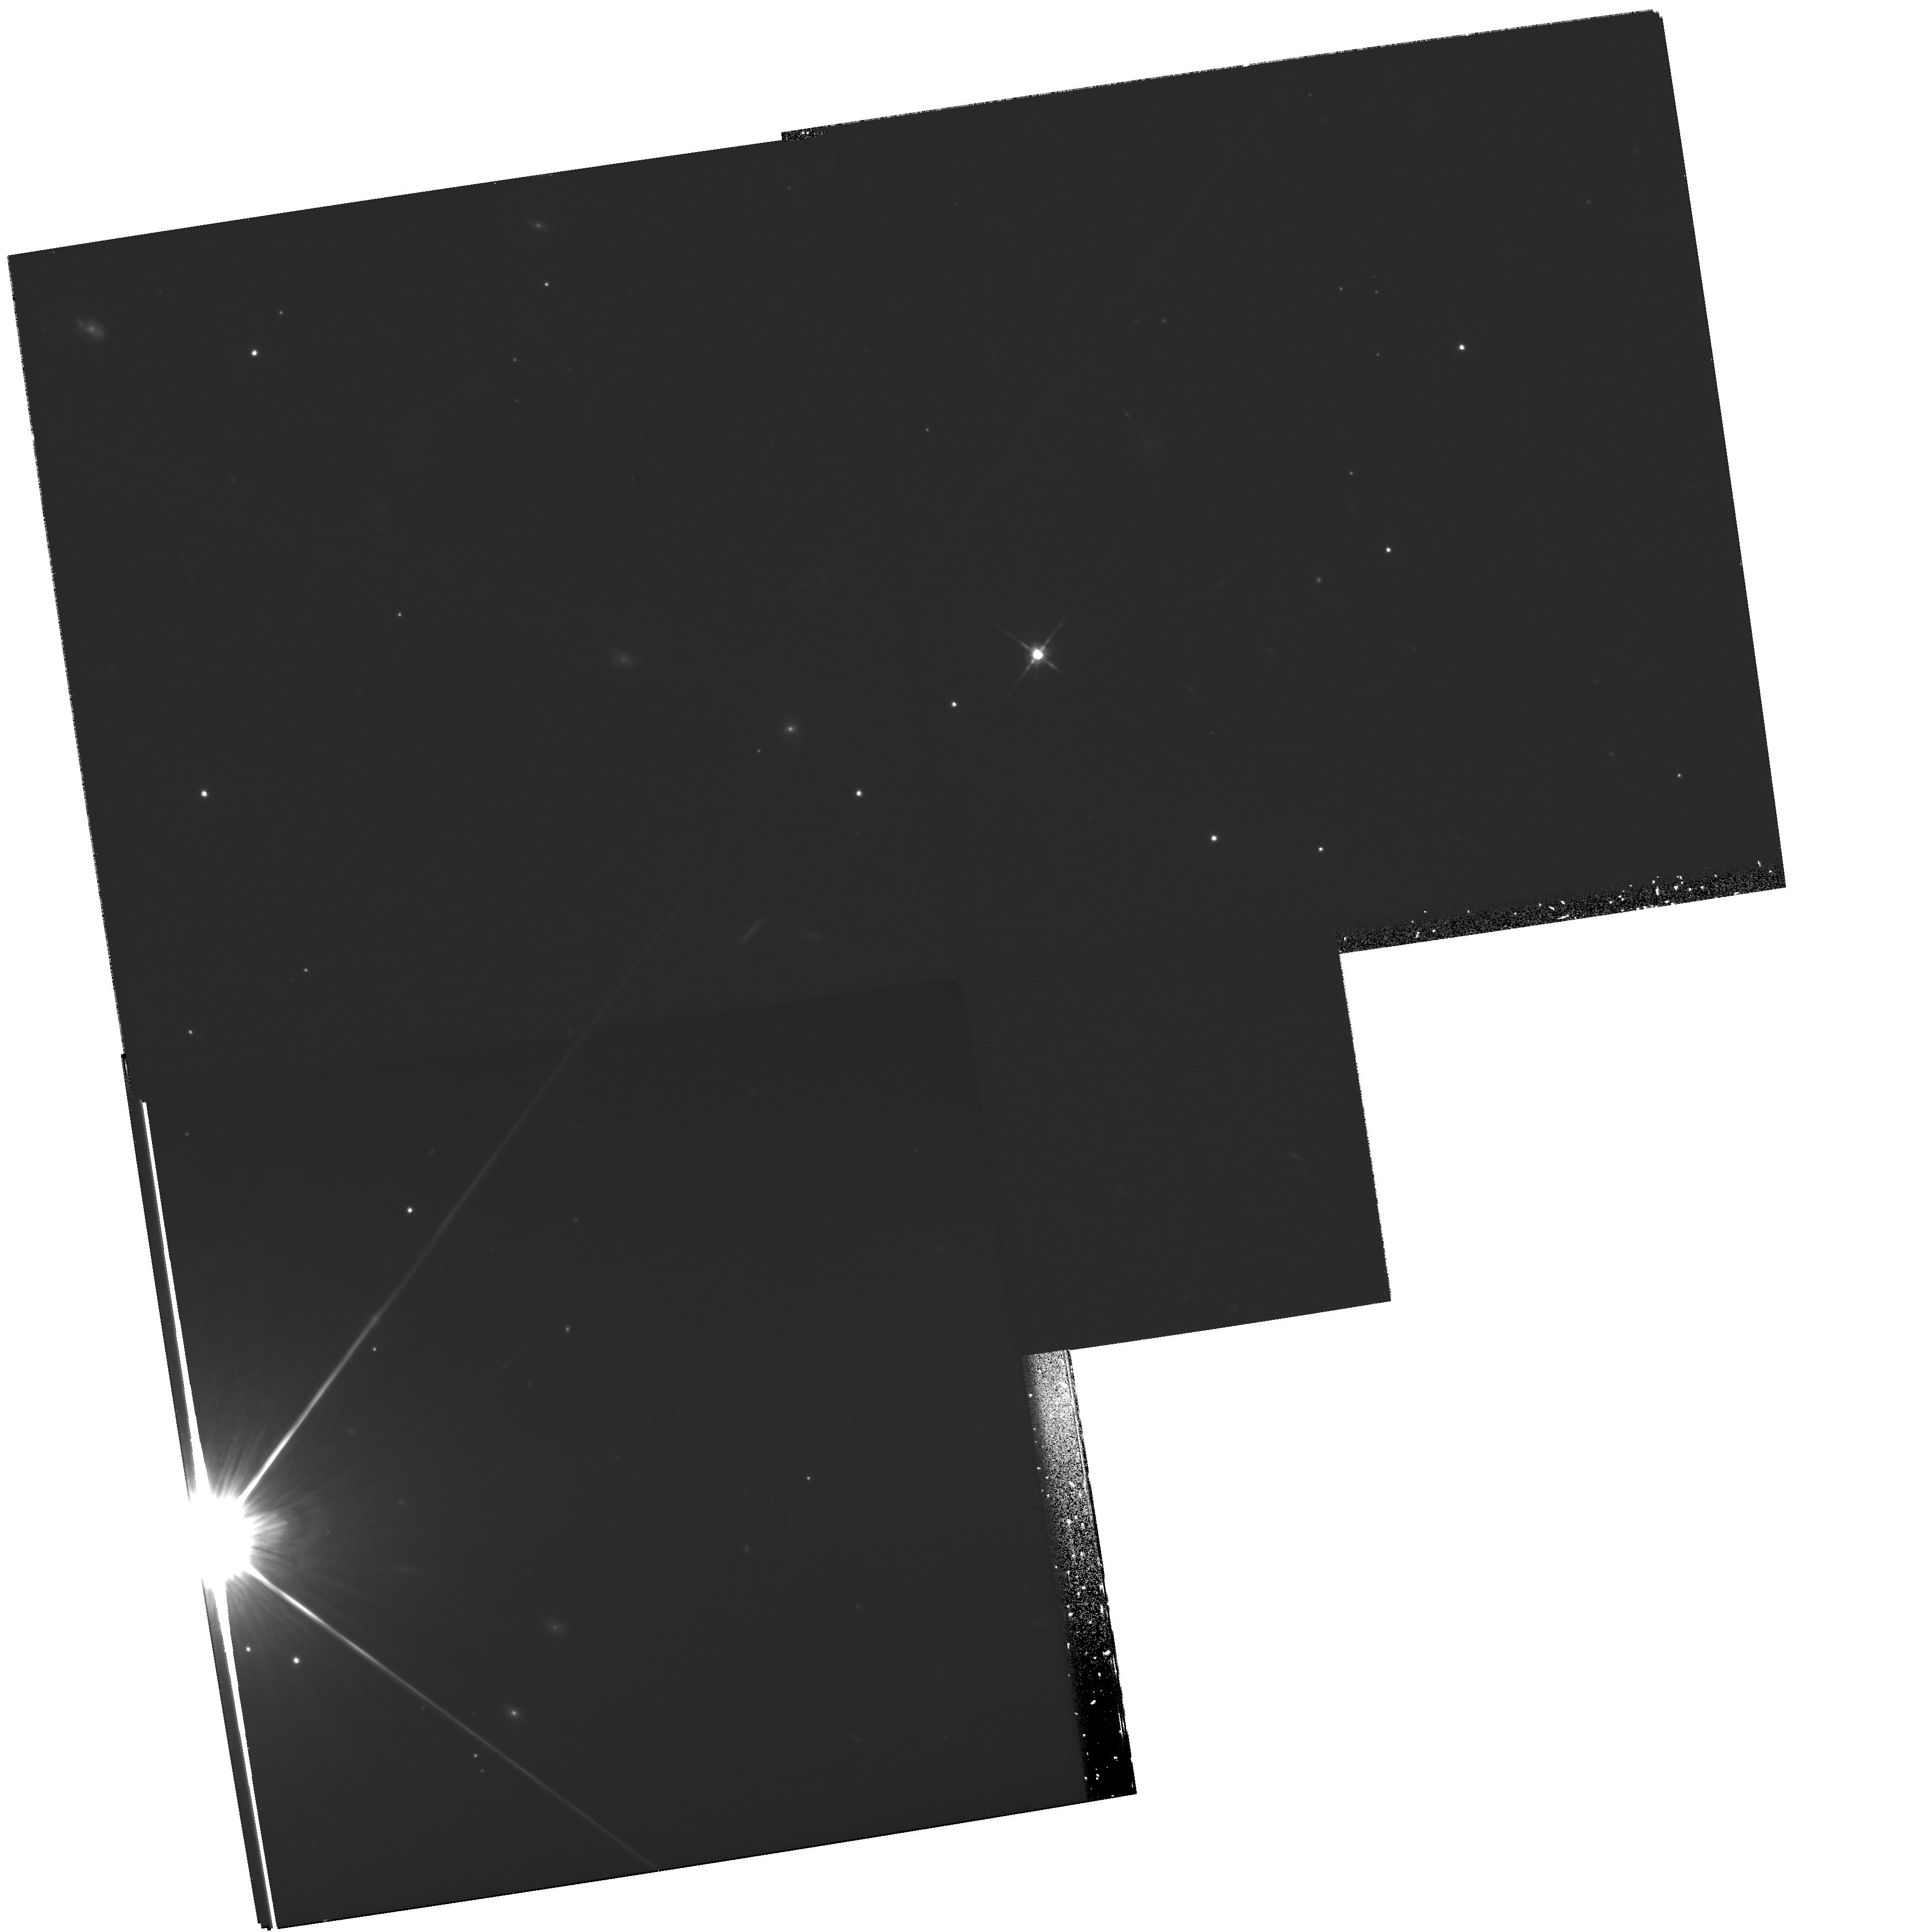
Target: GRB000131. Instrument: WFPC2/PC. Filter: F814W. Exposure: 2.4 h. Observation ID: hst_8867_11_wfpc2_pc_f814w_u6as11

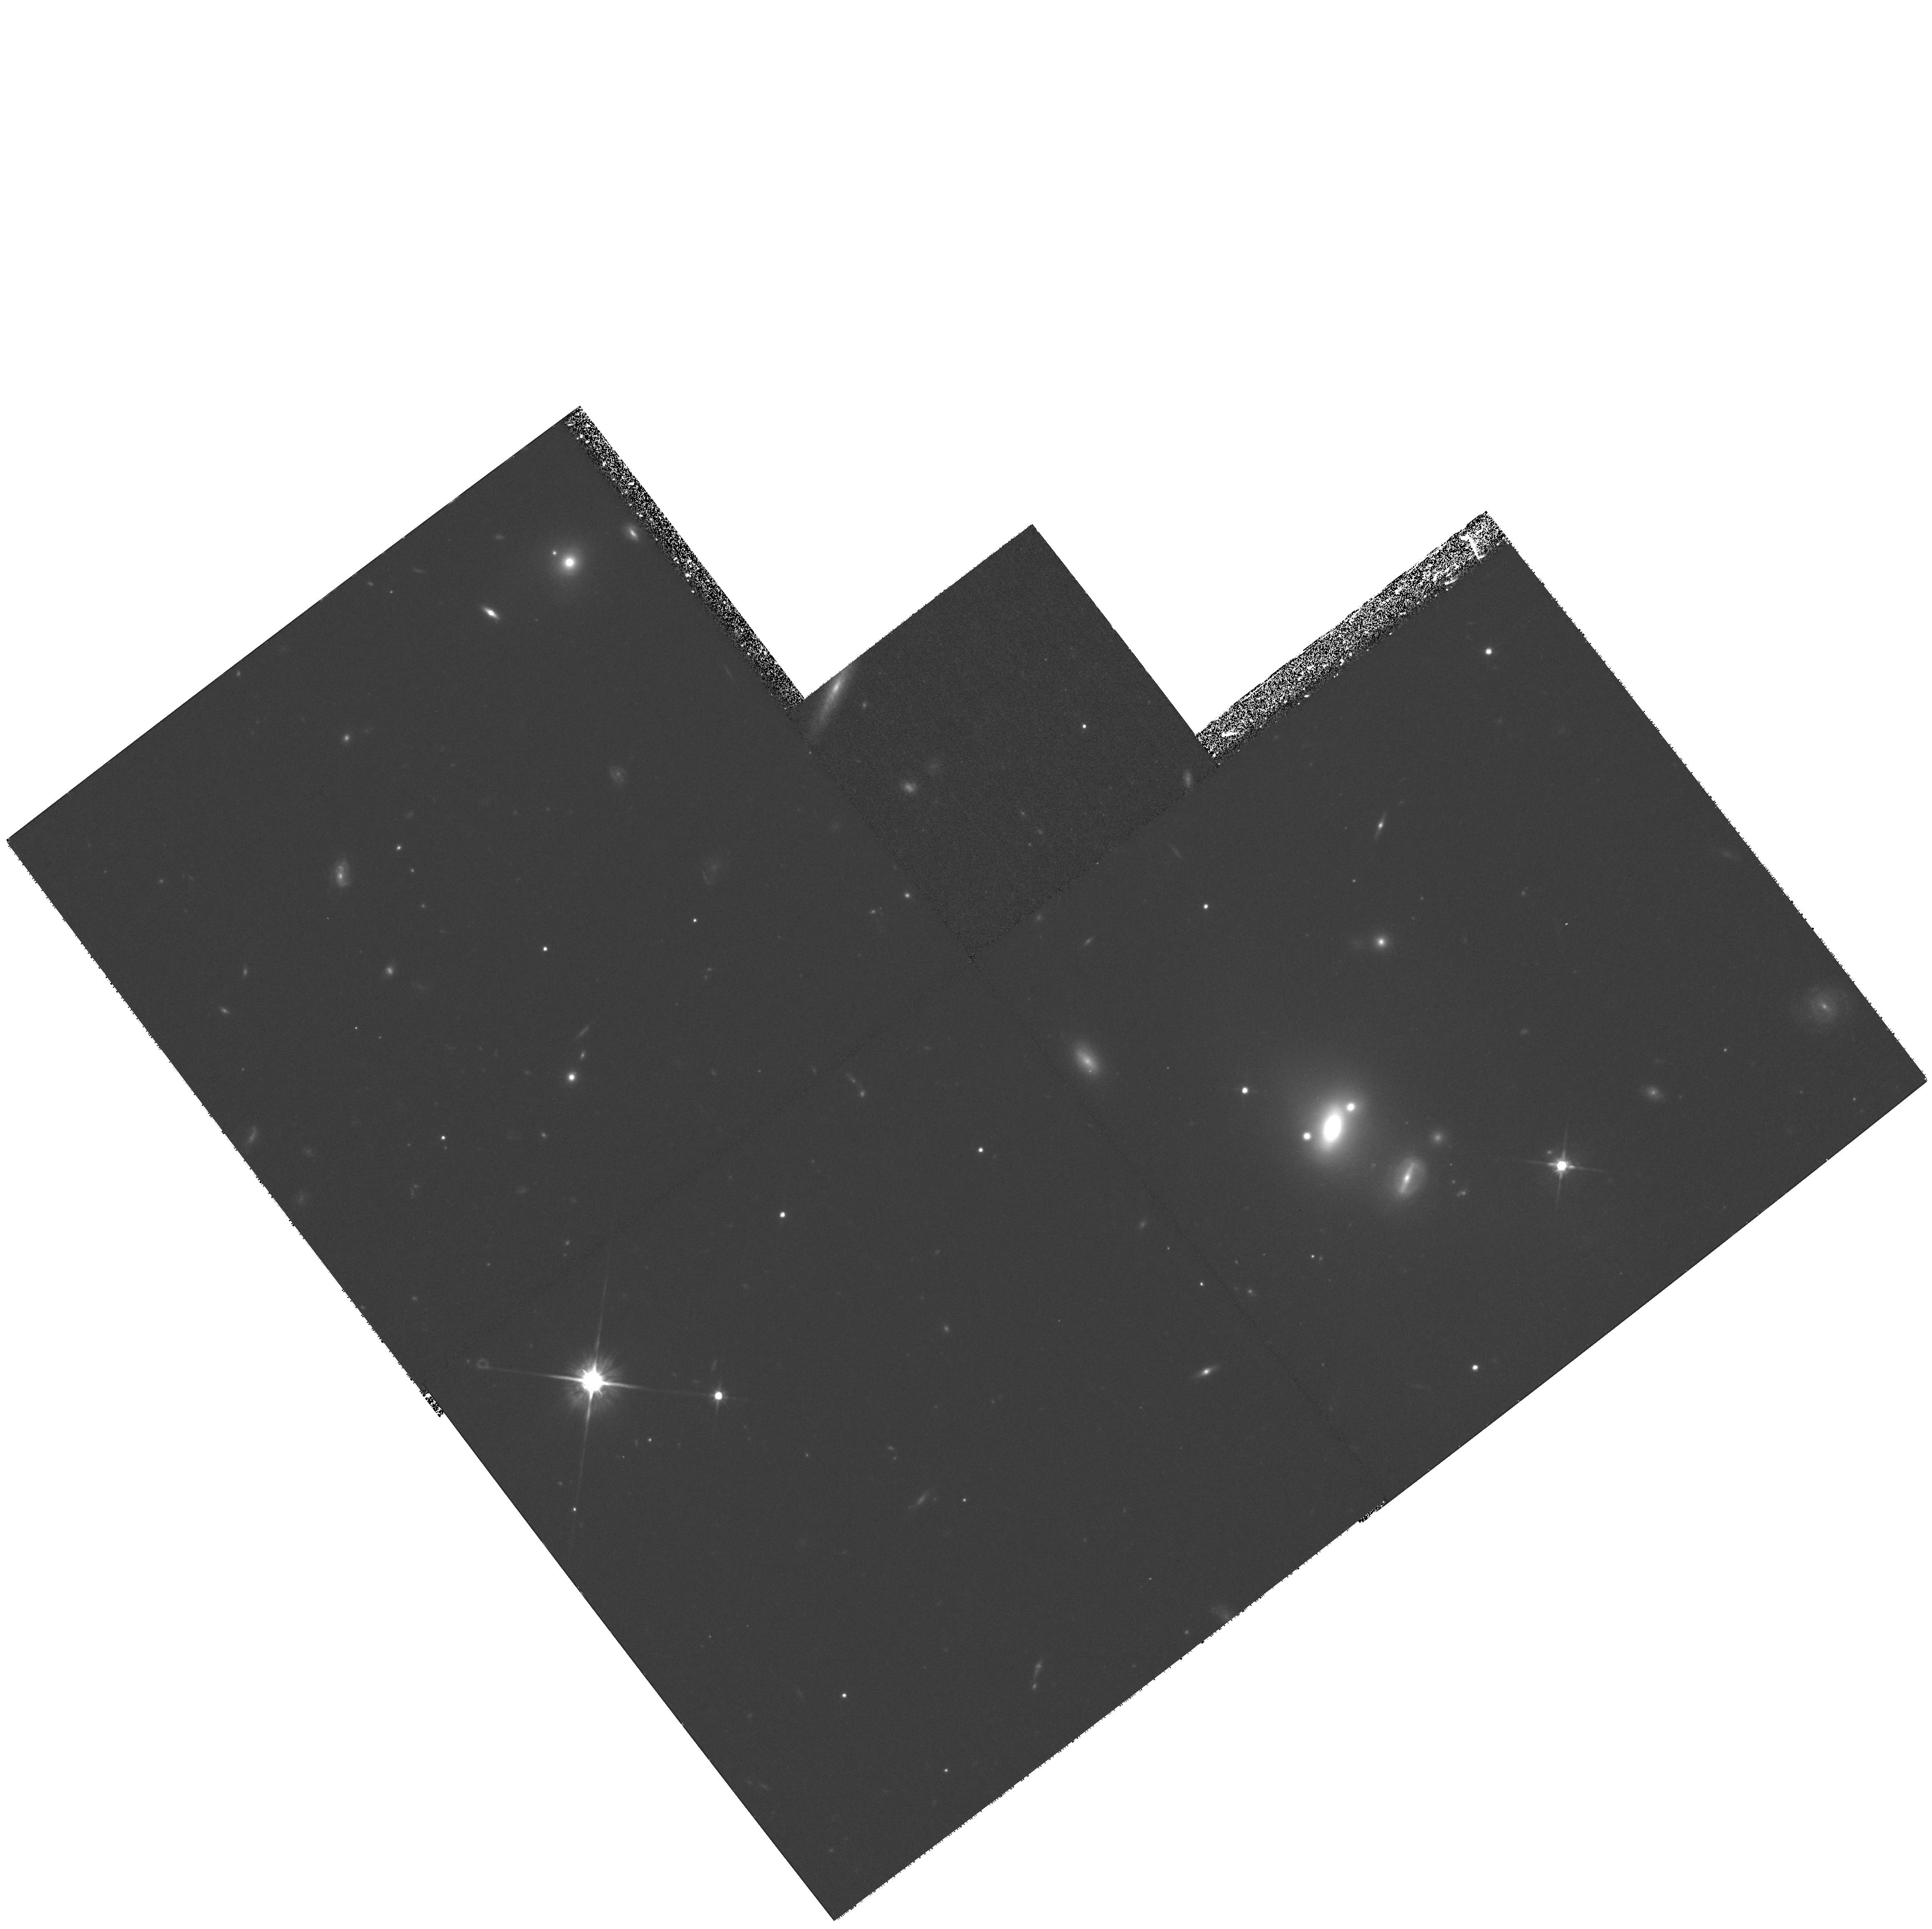
Target: GRB000926. Instrument: WFPC2/PC. Filter: F814W. Exposure: 1.2 h. Observation ID: hst_8867_e8_wfpc2_pc_f814w_u6ase8

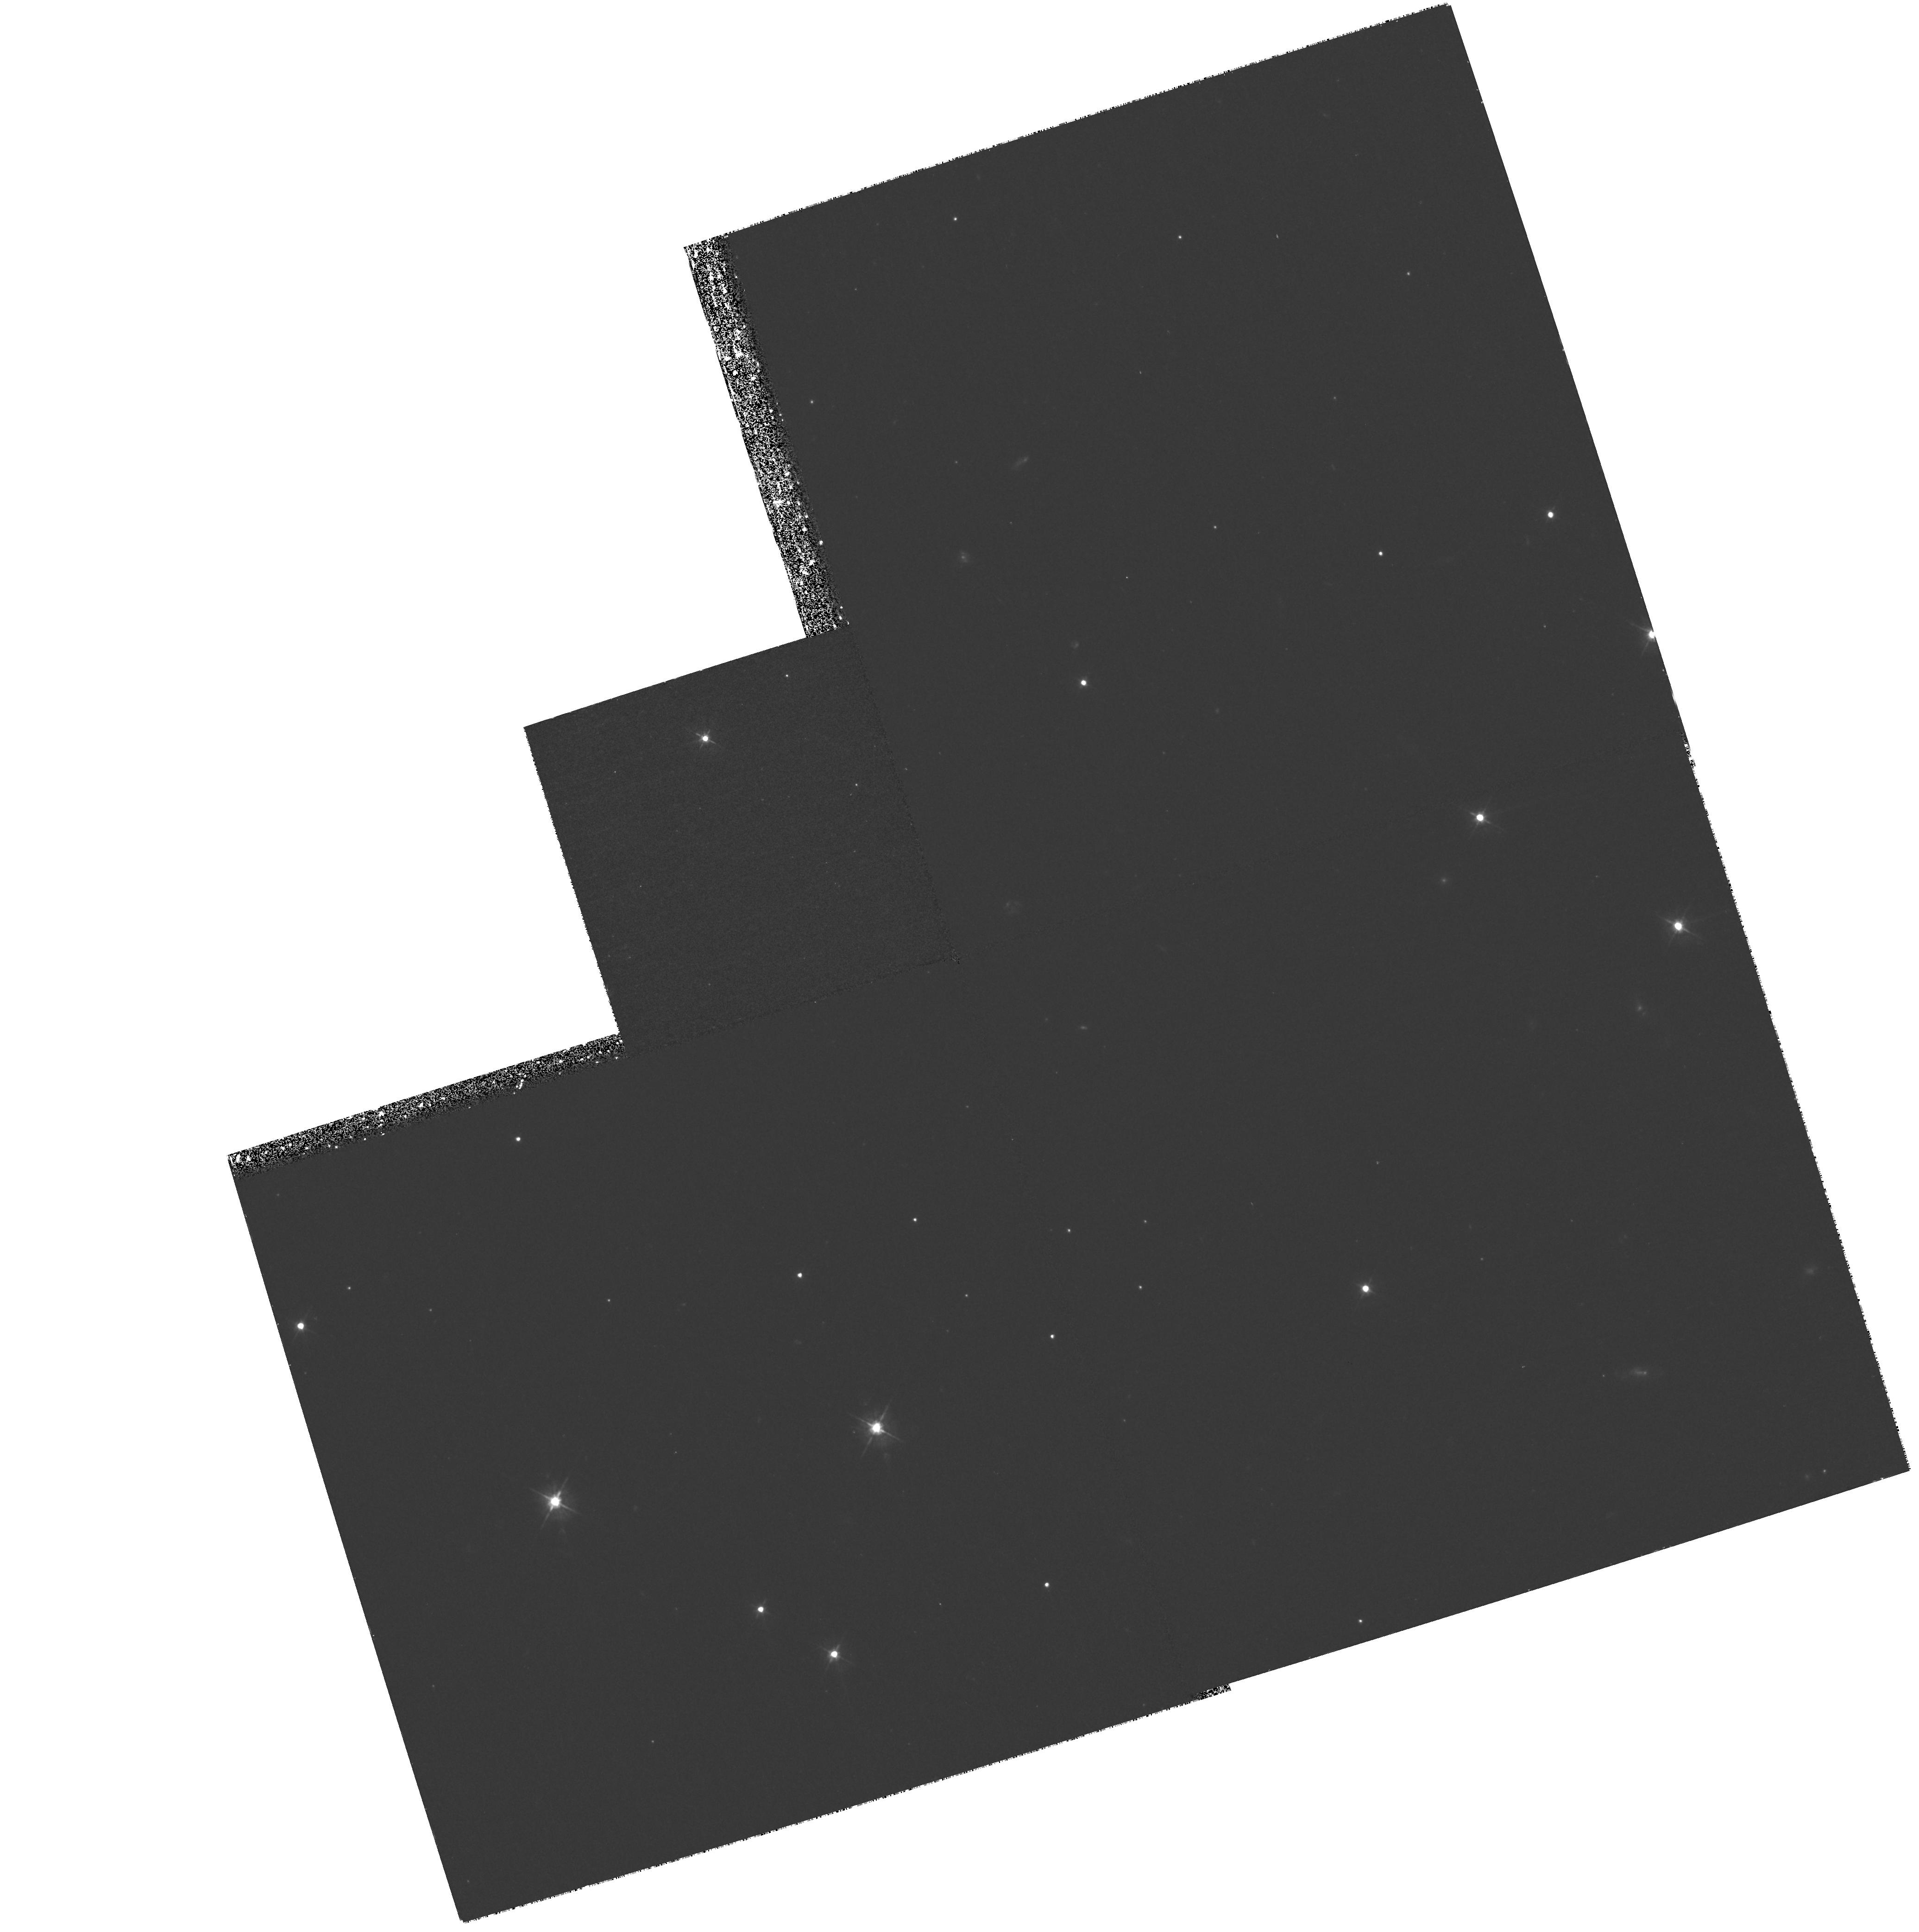
Target: GRB010921. Instrument: WFPC2/PC. Filter: F450W. Exposure: 1.2 h. Observation ID: hst_8867_a7_wfpc2_pc_f450w_u6asa7

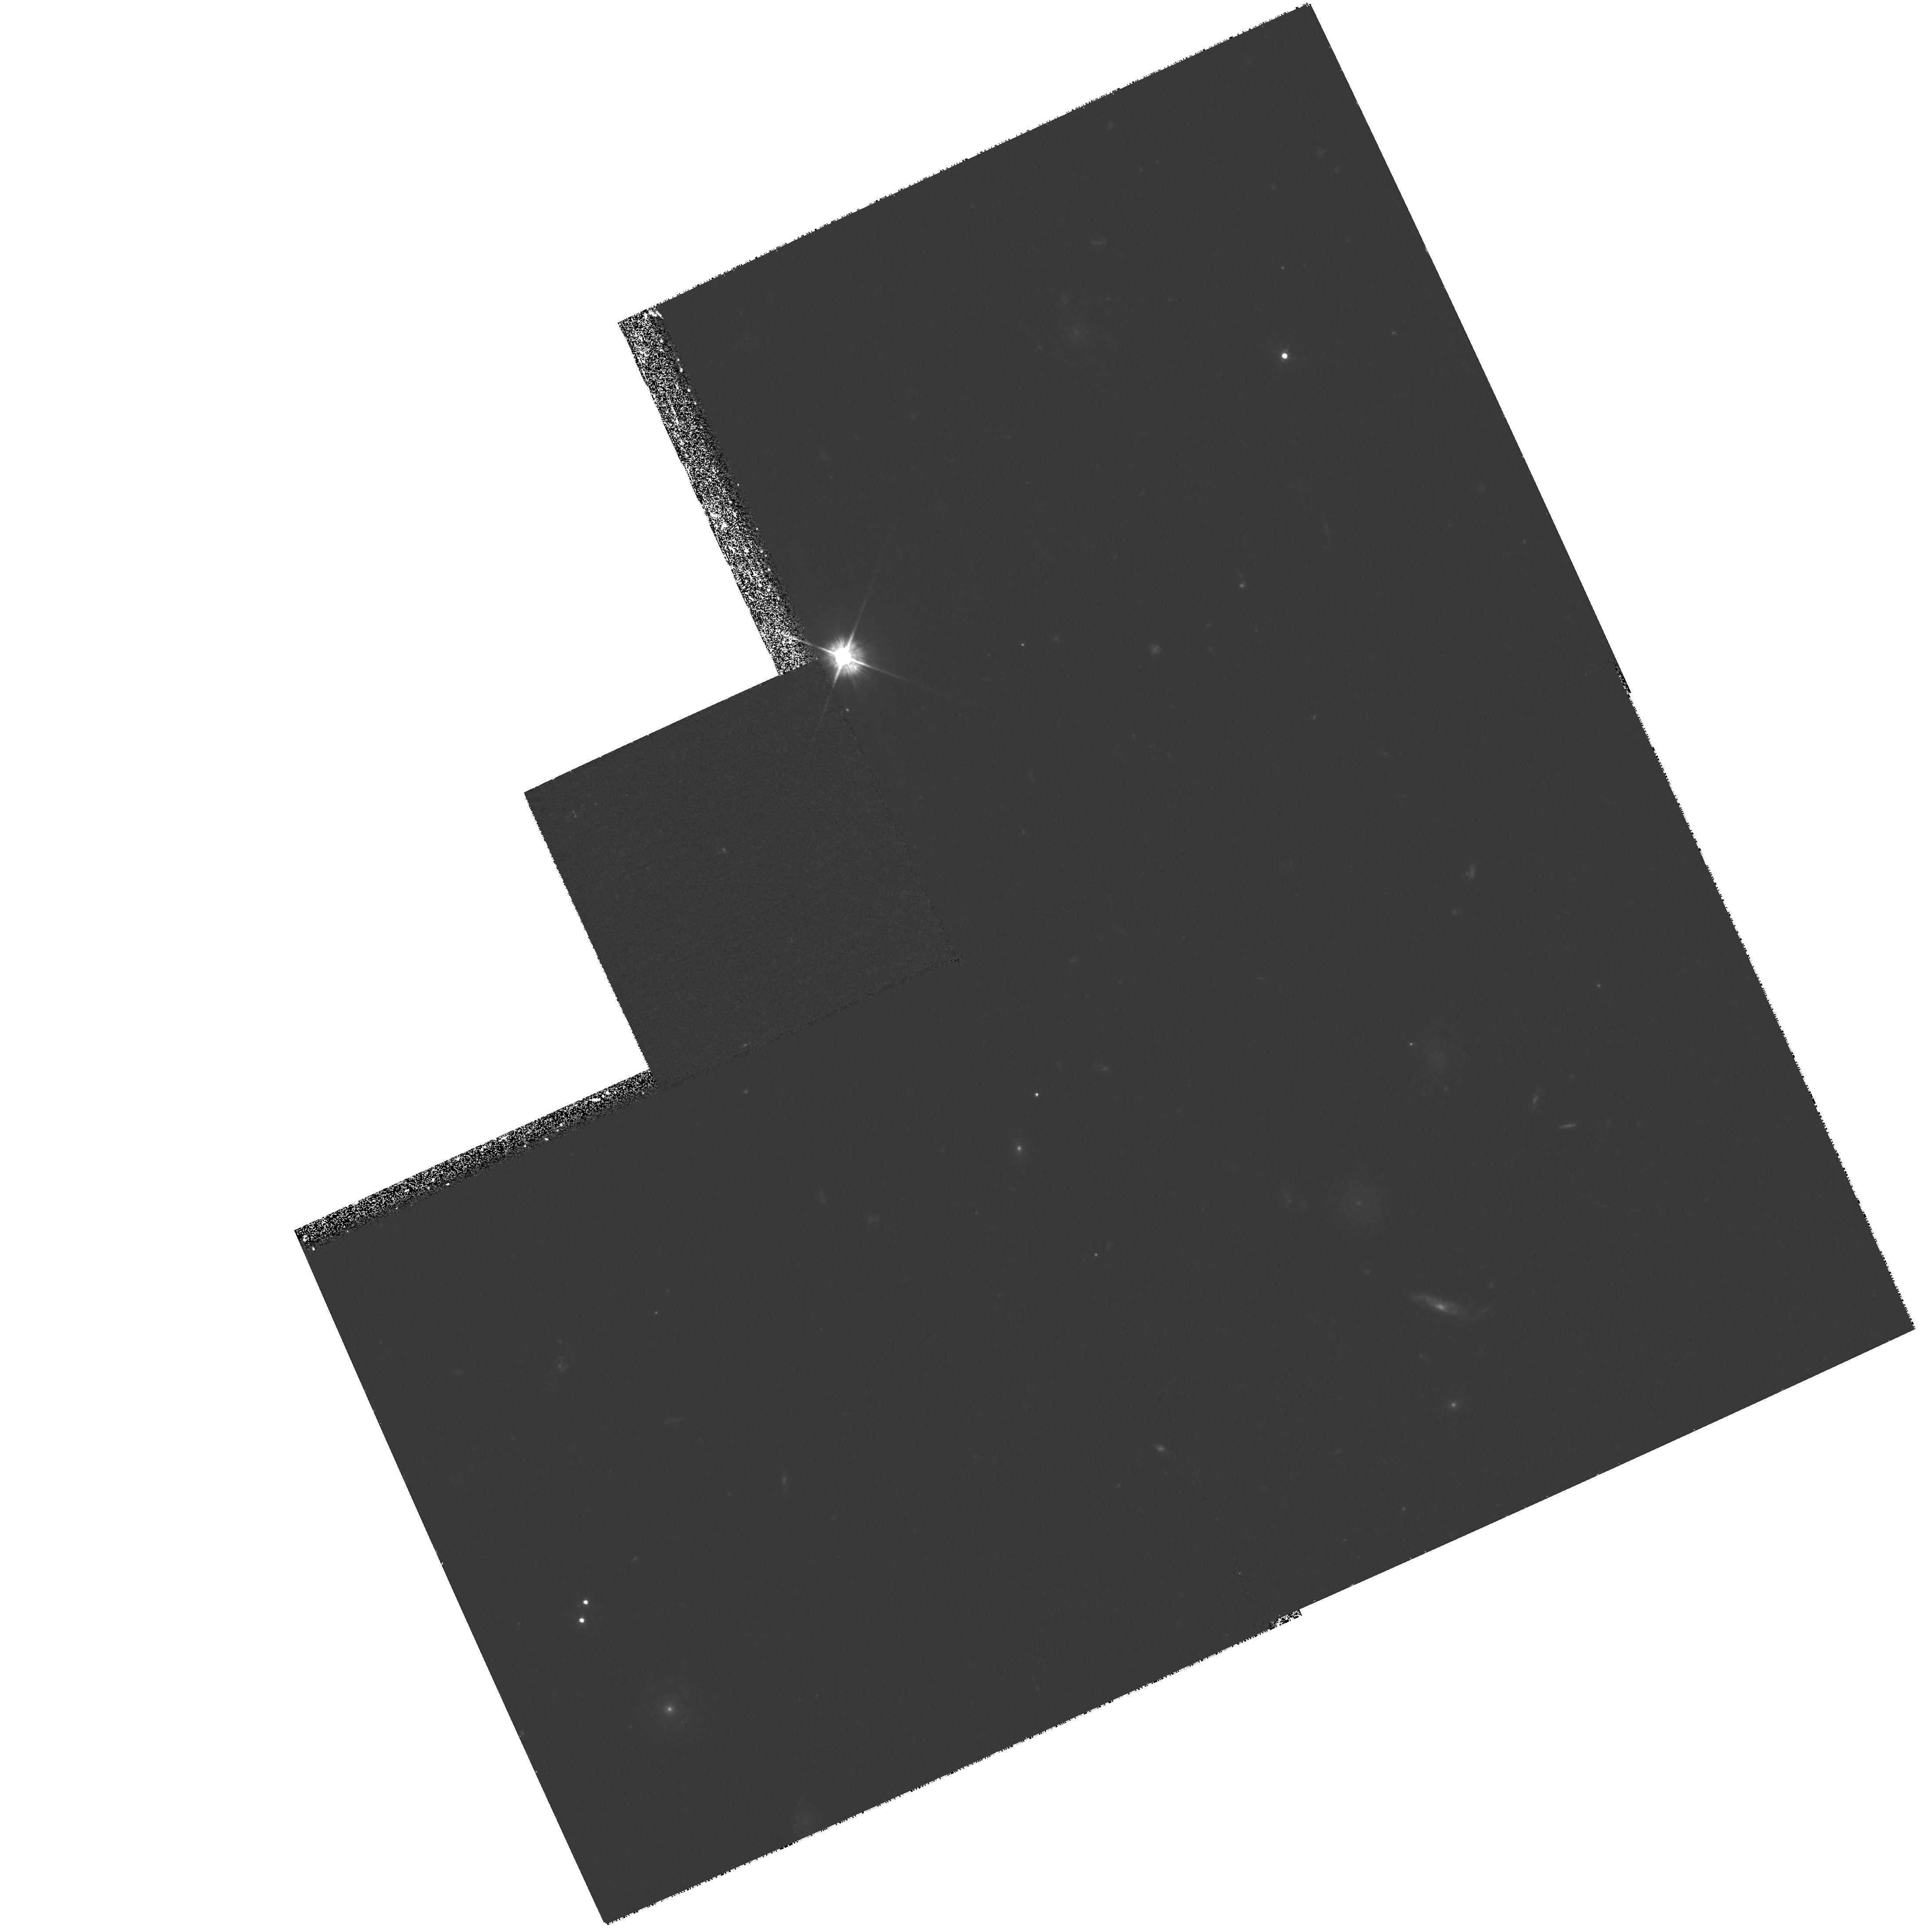
Target: GRB010222. Instrument: WFPC2/PC. Filter: F450W. Exposure: 1.7 h. Observation ID: hst_8867_k9_wfpc2_pc_f450w_u6ask9

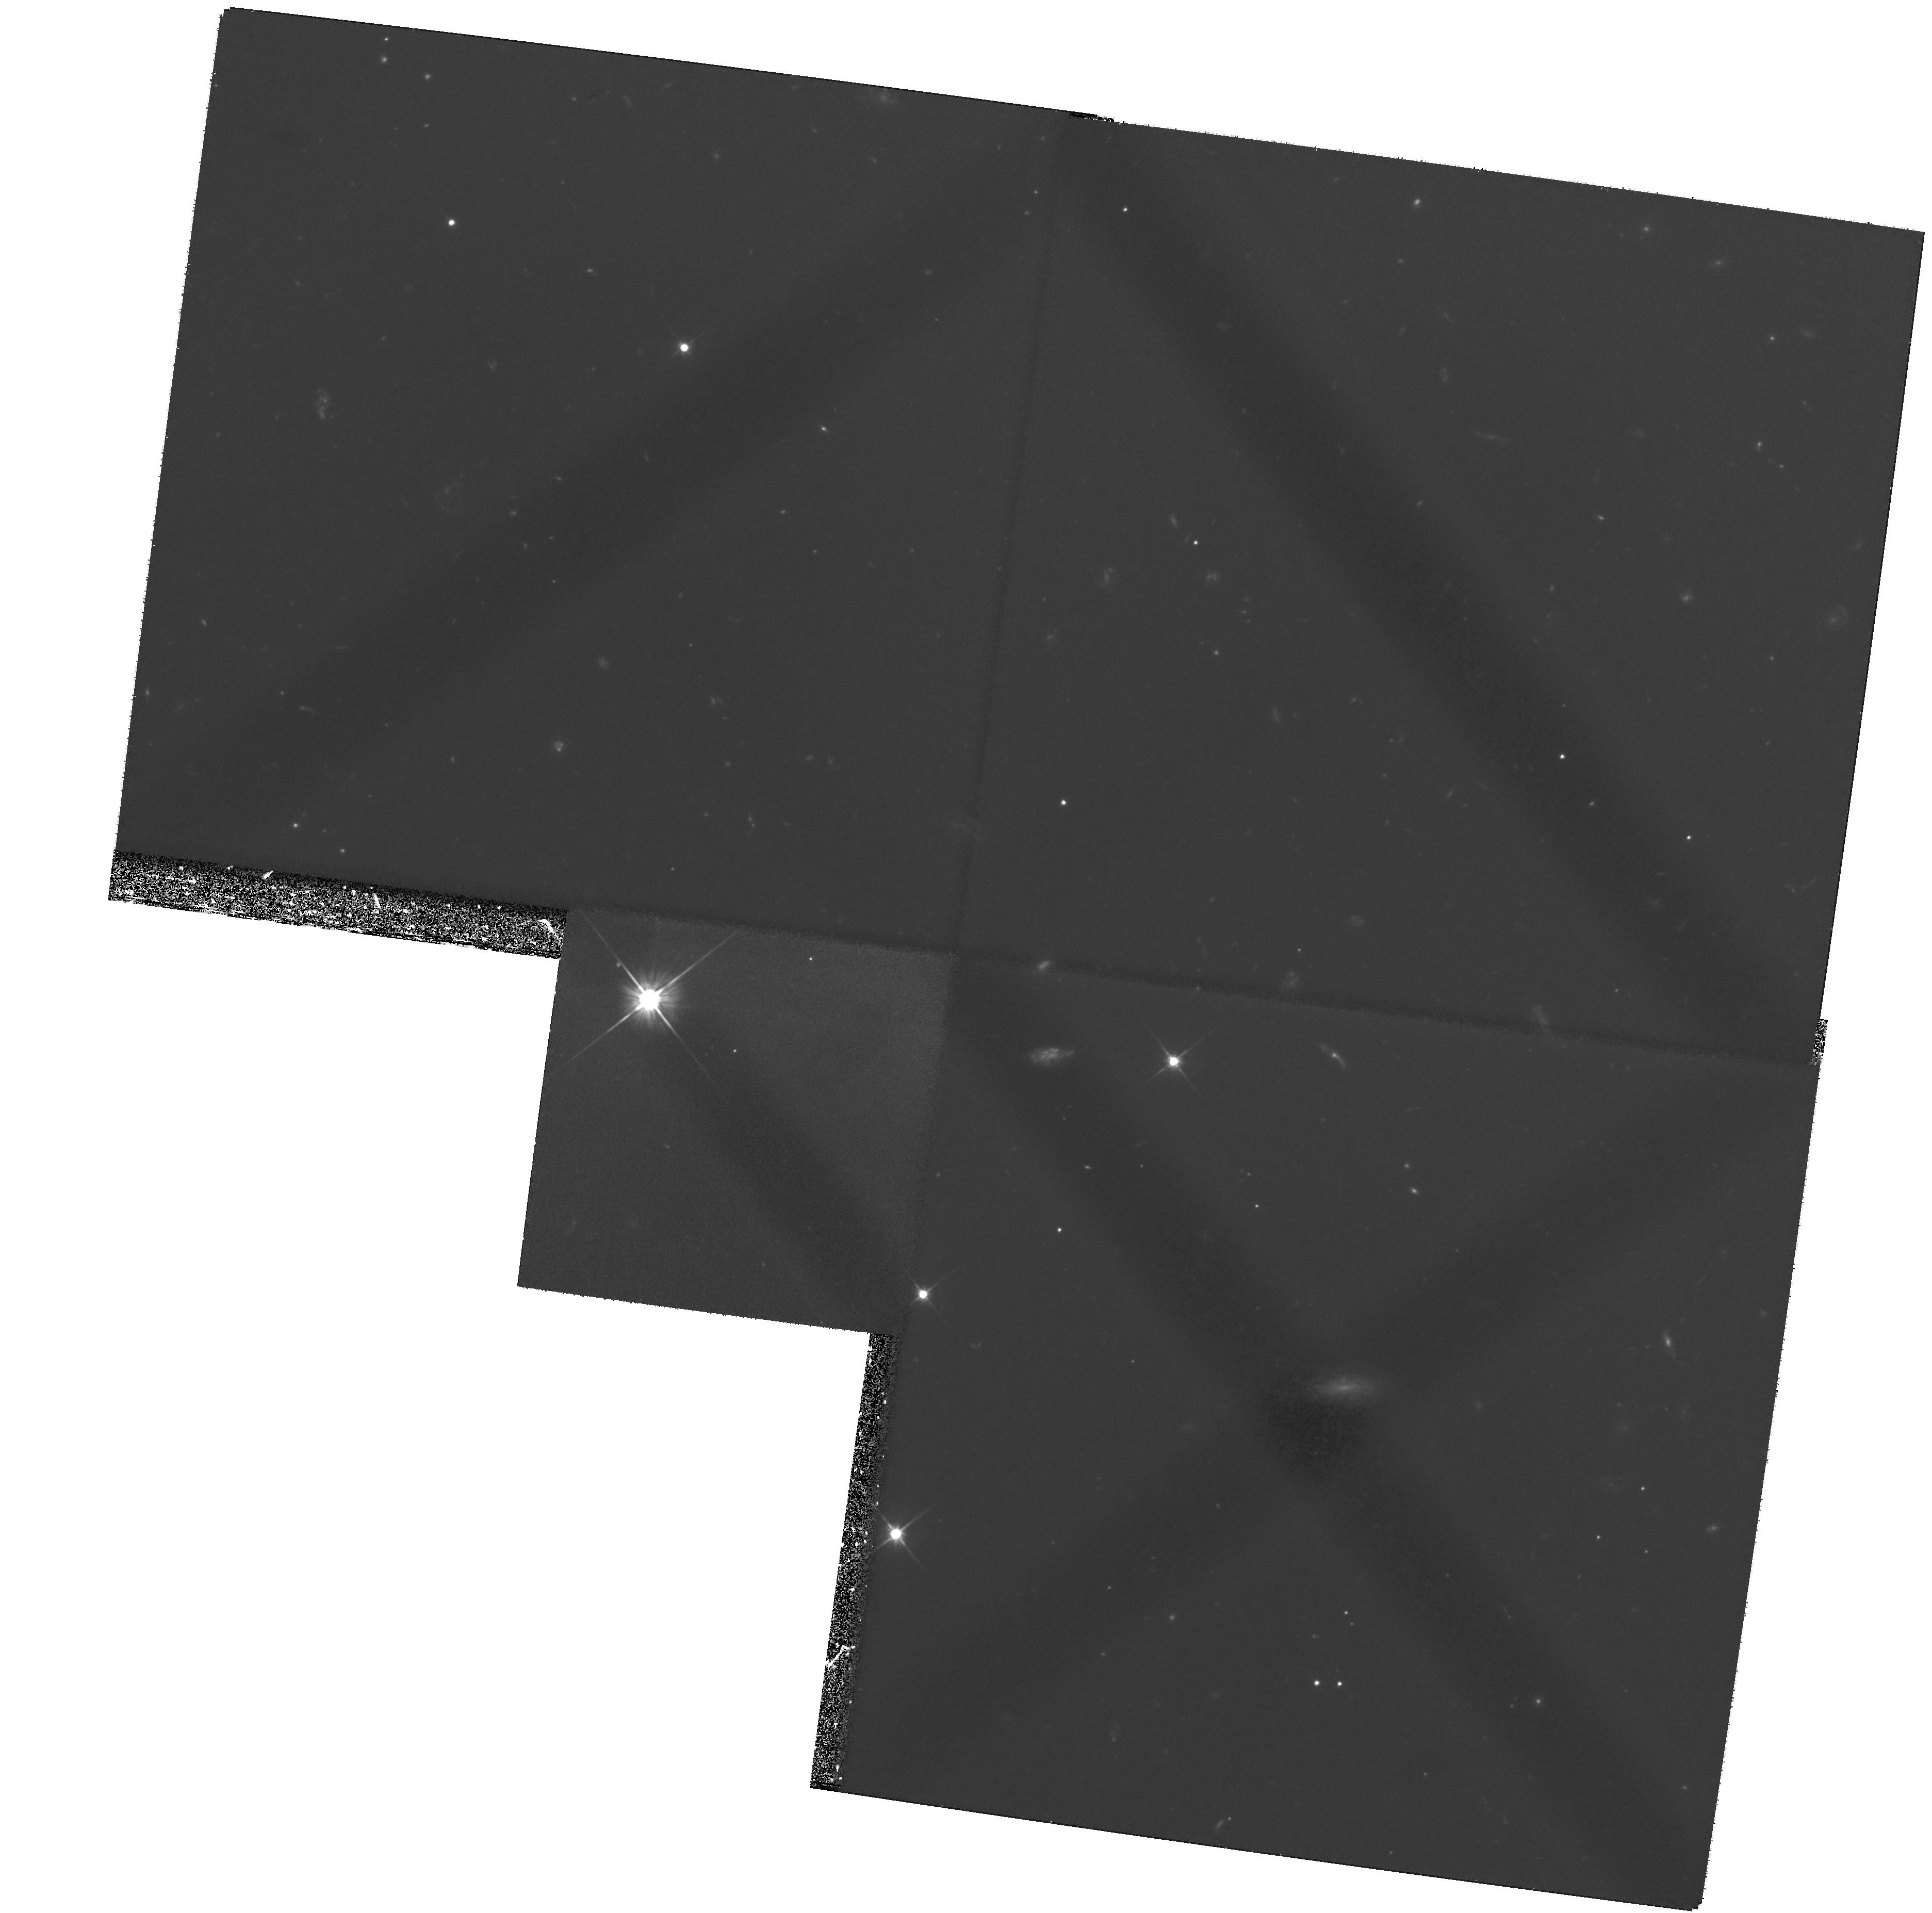
Target: GRB970828. Instrument: WFPC2/PC. Filter: F606W. Exposure: 2.4 h. Observation ID: hst_8867_02_wfpc2_pc_f606w_u6as02

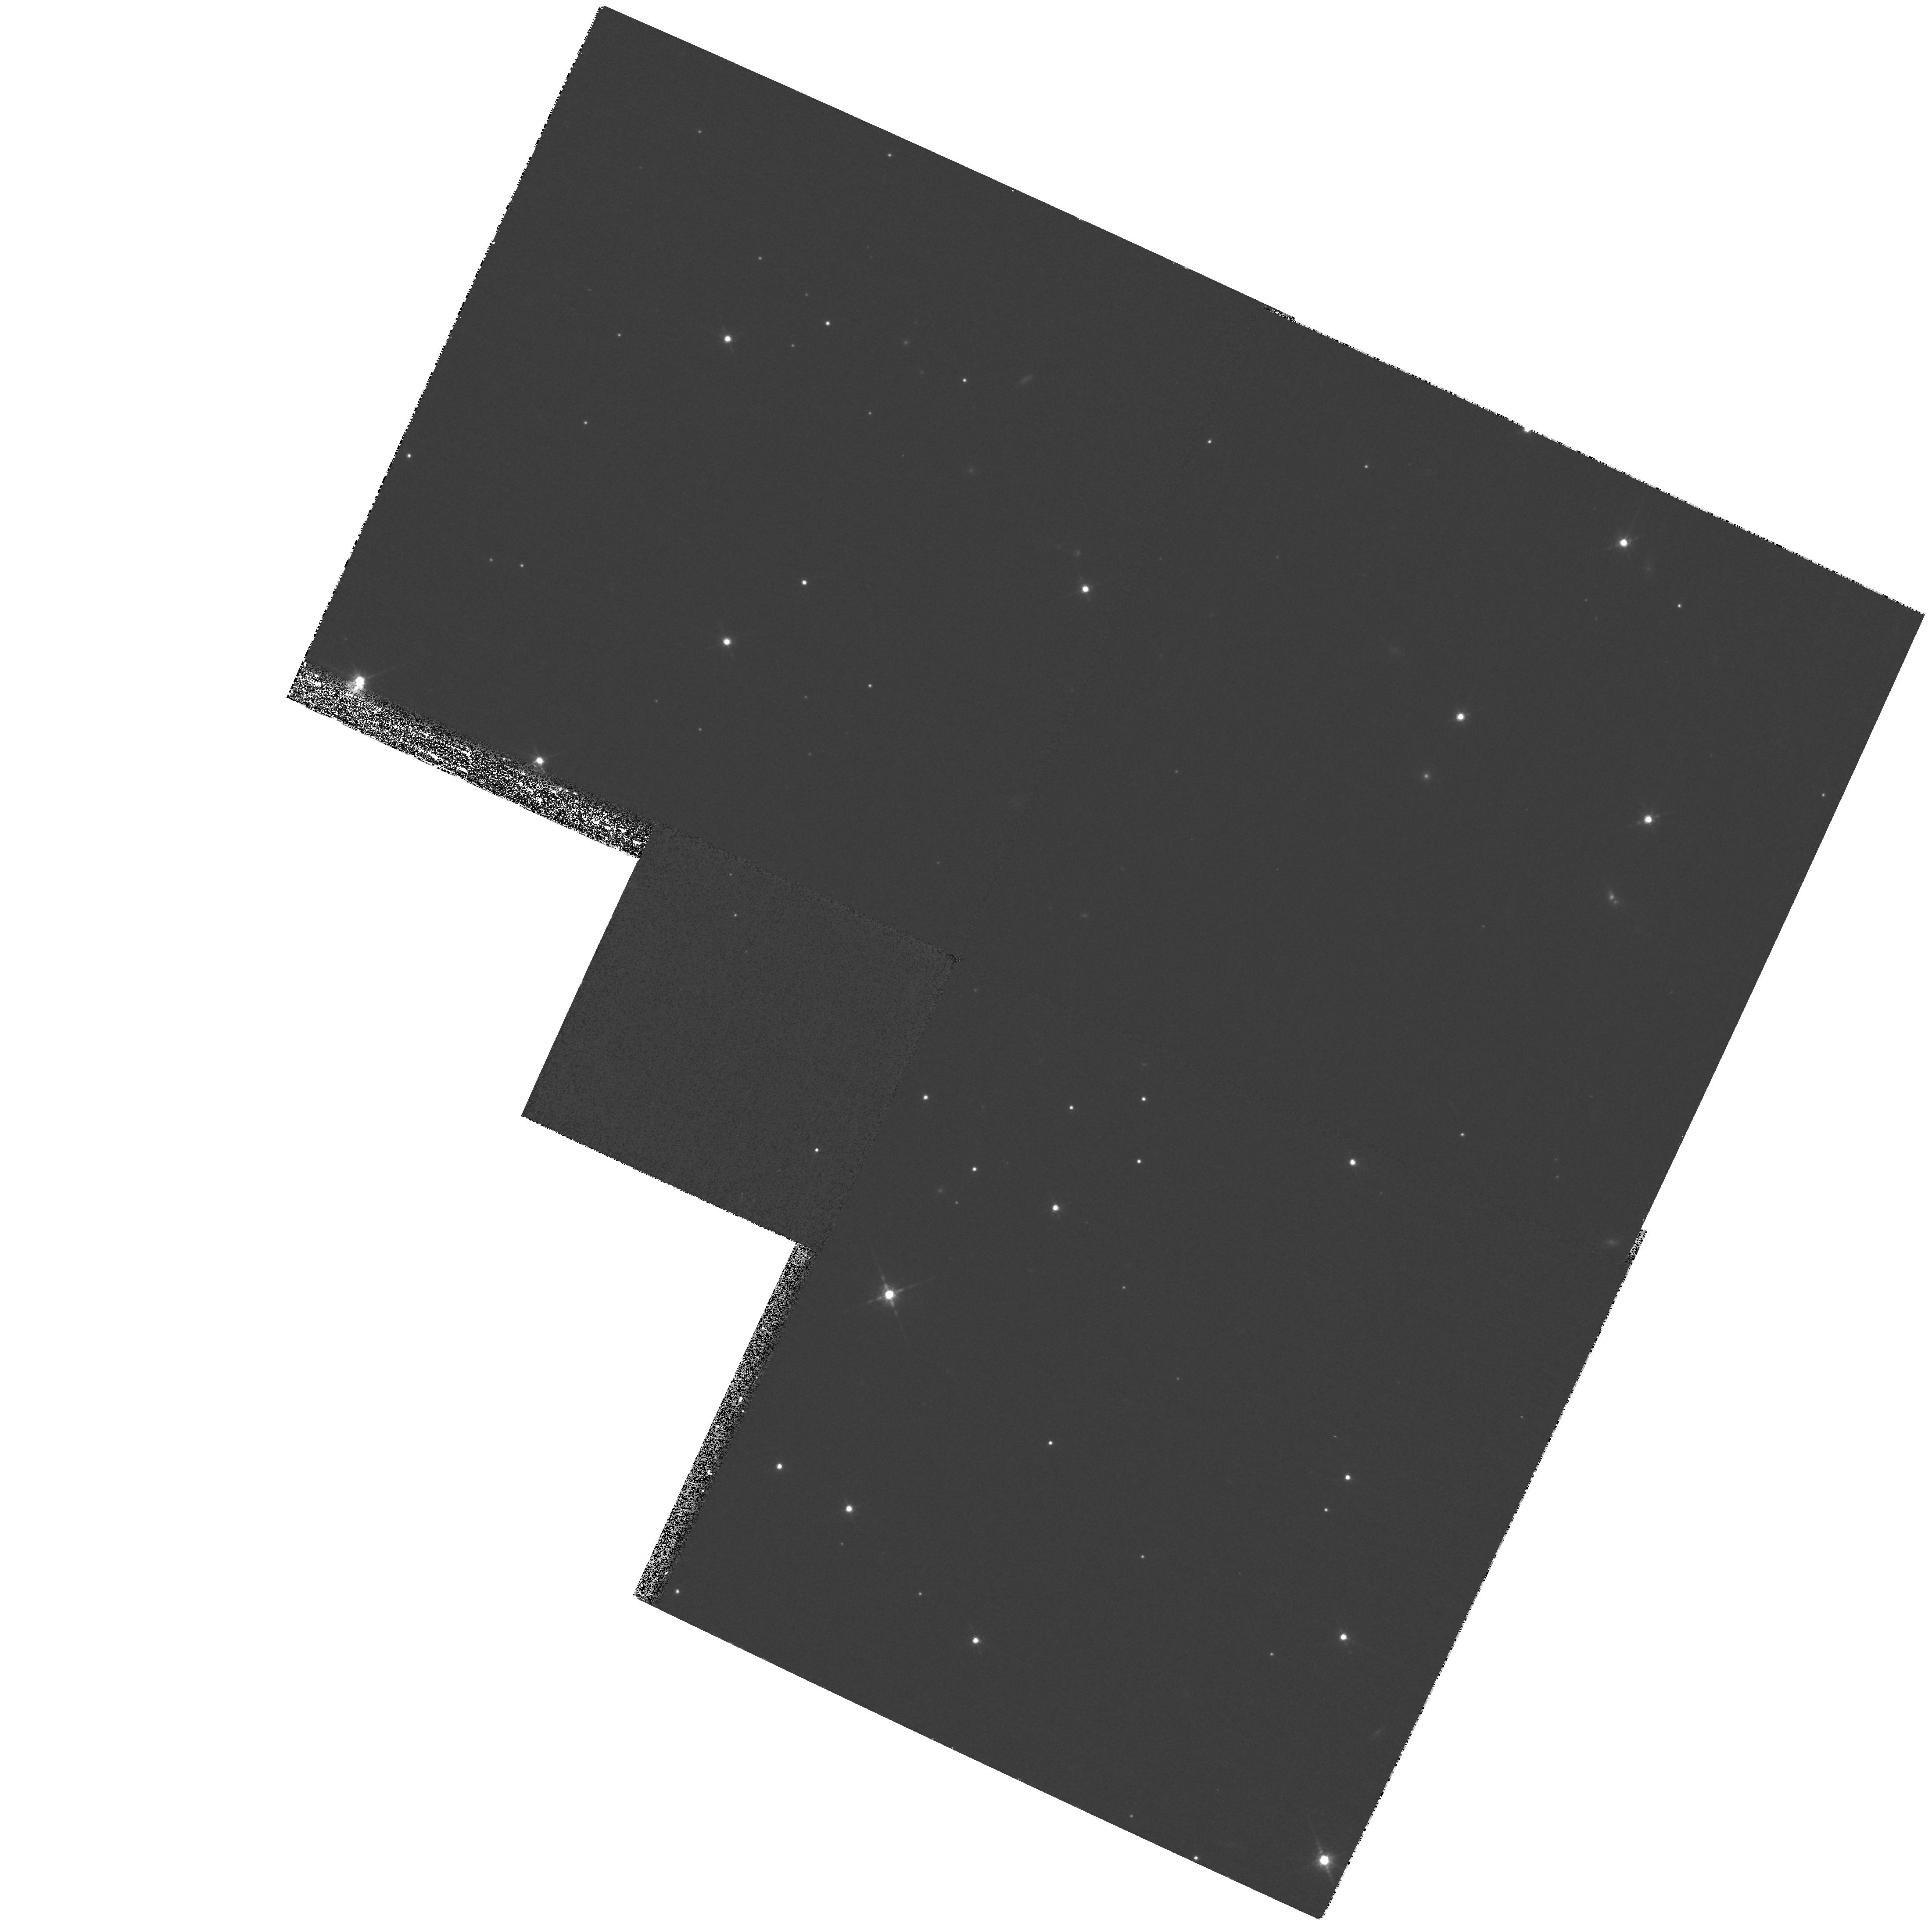
Target: GRB010921. Instrument: WFPC2/PC. Filter: F850LP. Exposure: 27 min. Observation ID: hst_8867_a2_wfpc2_pc_f850lp_u6asa2

Gamma-ray bursts: discovering the progenitors and understanding the explosion - visits A0-R0 (PI: Kulkarni, Shrinivas R.)

Gamma-ray burst astronomy, one of the most active and exciting frontiers in astrophysics, is now entering a critical stage -- with dramatic leaps in our understanding of these events, as well as new discoveries imminent. In the upcoming year, improvements in triggering and positioning accuracy provided by the SAX and HETE-2 gamma-ray satellites will allow entirely new classes of events to be studied. Given the recent progress in this field, we are now in a position to design precision, broadband measurements that can provide quantitative information on the as-yet unknown energy sources, the explosion geometry, and the surrounding medium. In particular, the growing evidence of an intimate connection between SNe and GRBs can be definitively tested. Who can activate the proposal: Shri Kulkarni srk@astro.caltech.edu Work: (626) 395-4010 Mobile: (626) 676-4721 Home: (626) 795-7894 Alan Diercks ad@astro.caltech.edu Work: (626) 395-4970 Mobile (626) 676-4724 Home: (626) 577-7390 Titus Galama tjg@astro.caltech.edu Work: (626) 395-8495 Mobile (626) 676-4723 Home: (626) 568-3937-The STIS CCD imaging should occur as quickly as possible after activiation. (visits 1-72.)-The UV sepctroscopy (Visits UW and UV) should begin 2-3 days after activation.-The STIS UV imaging should occur approximately (A0, C0, E0, G0, I0, K0, M0, O0, Q0) 1 week after activation. and goes with The WFPC2 imaging (A1-B0, C1-D0, E1-F0, G1-H0, I1-J0, K1-L0, M1-N0, O1-P0, Q1-R0) should start 15-20 daysafter activation depending on redshfit.